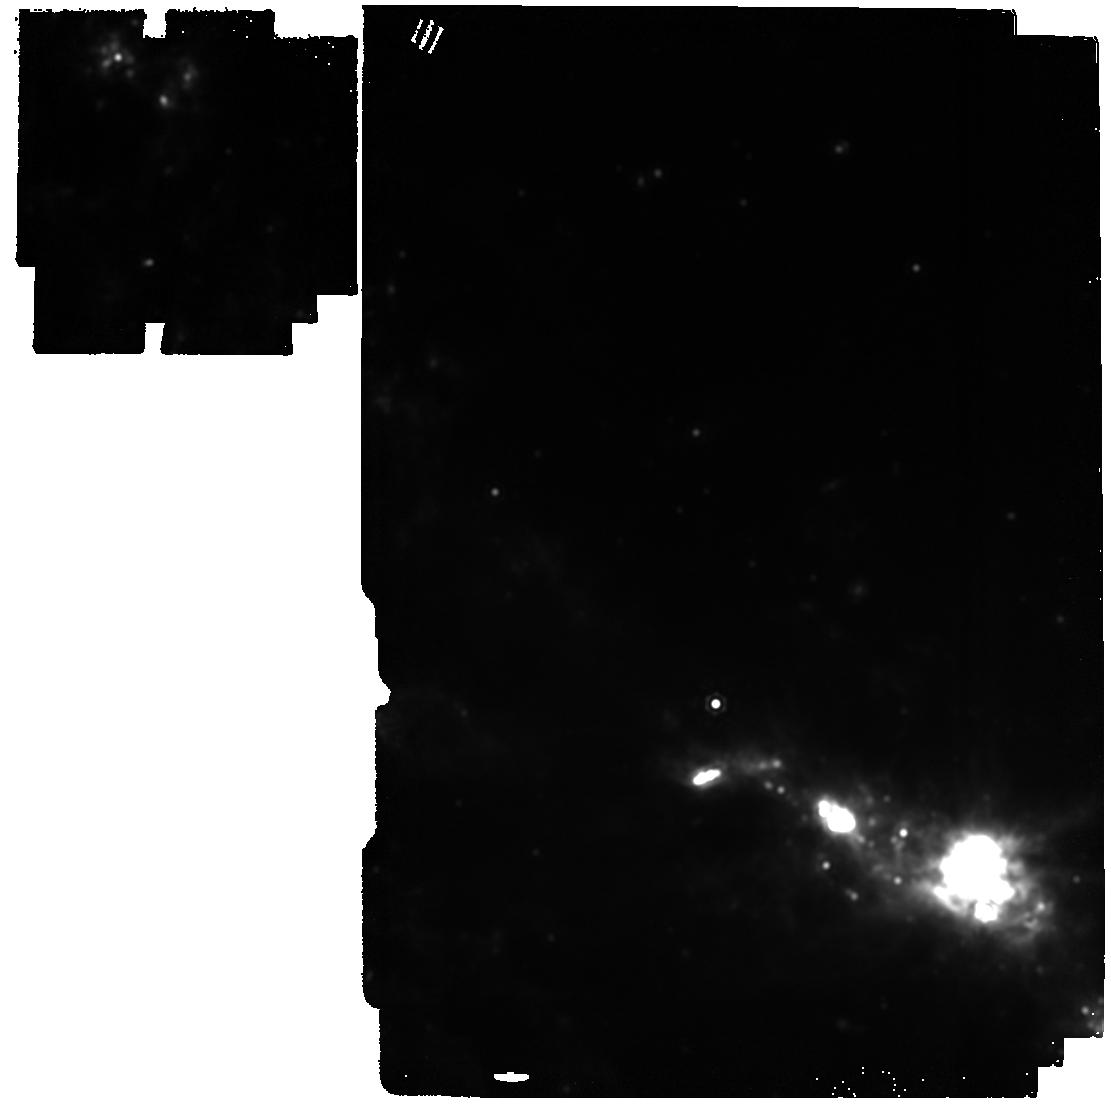
Target: SN2023ixf
Instrument: MIRI
Filter: F1800W
Exposure: 4 min
Observation ID: jw05290-o006_t001_miri_f1800w

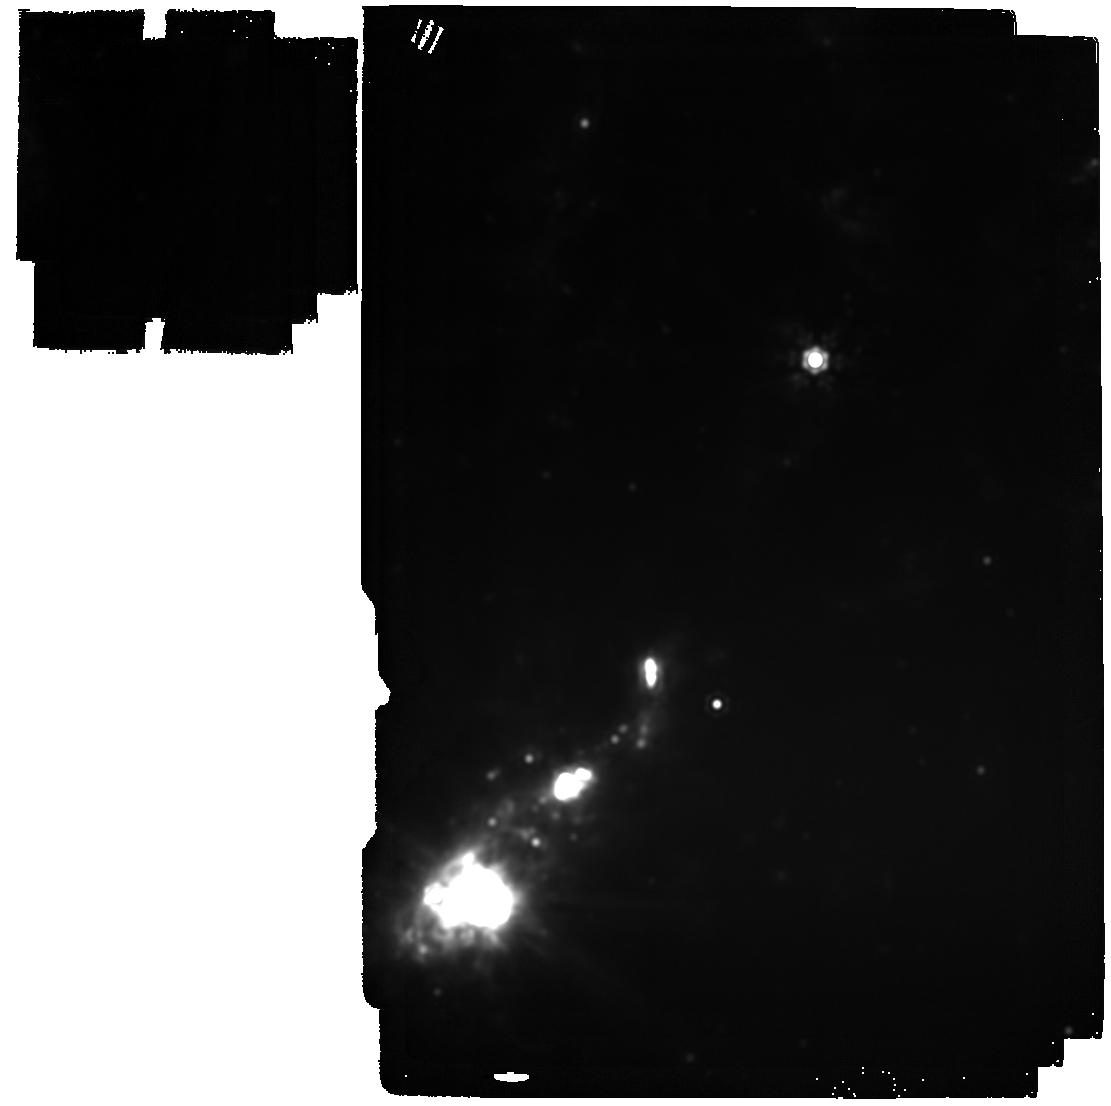
Target: SN2023ixf
Instrument: MIRI
Filter: F2100W
Exposure: 6 min
Observation ID: jw05290-o003_t001_miri_f2100w

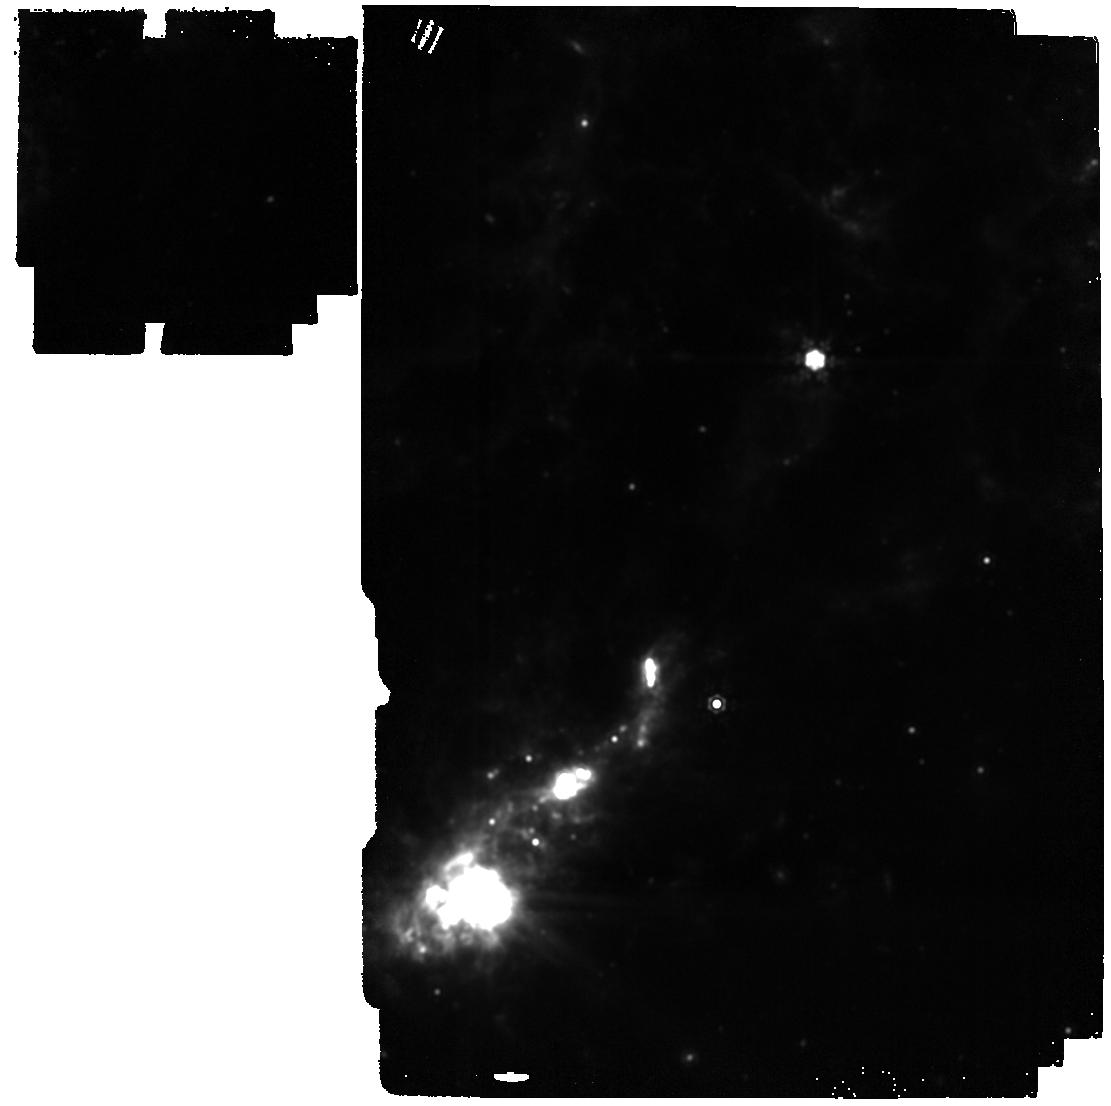
Target: SN2023ixf
Instrument: MIRI
Filter: F1500W
Exposure: 2 min
Observation ID: jw05290-o003_t001_miri_f1500w

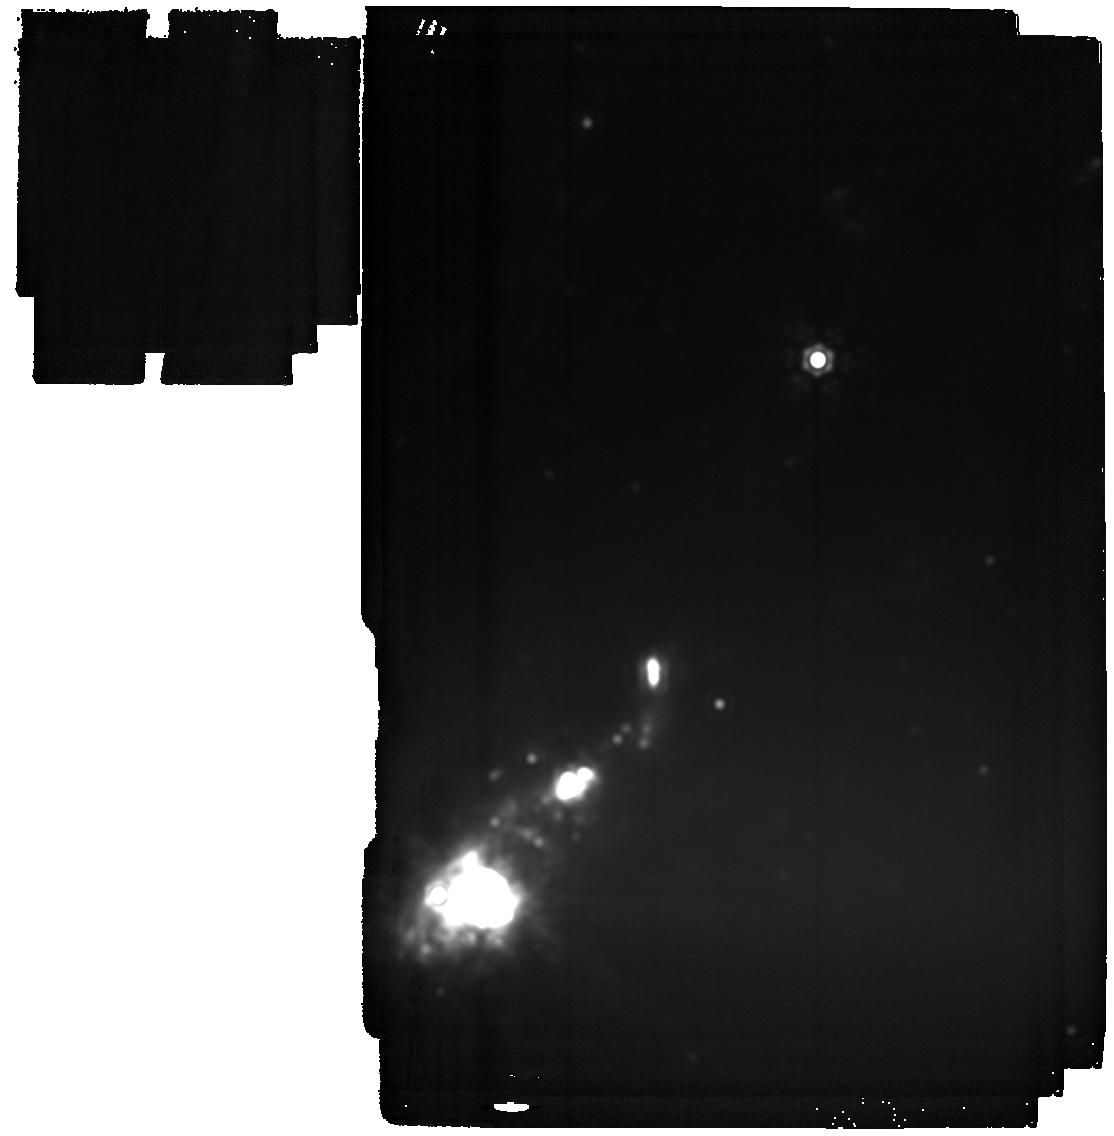
Target: SN2023ixf
Instrument: MIRI
Filter: F2550W
Exposure: 21 min
Observation ID: jw05290-o003_t001_miri_f2550w

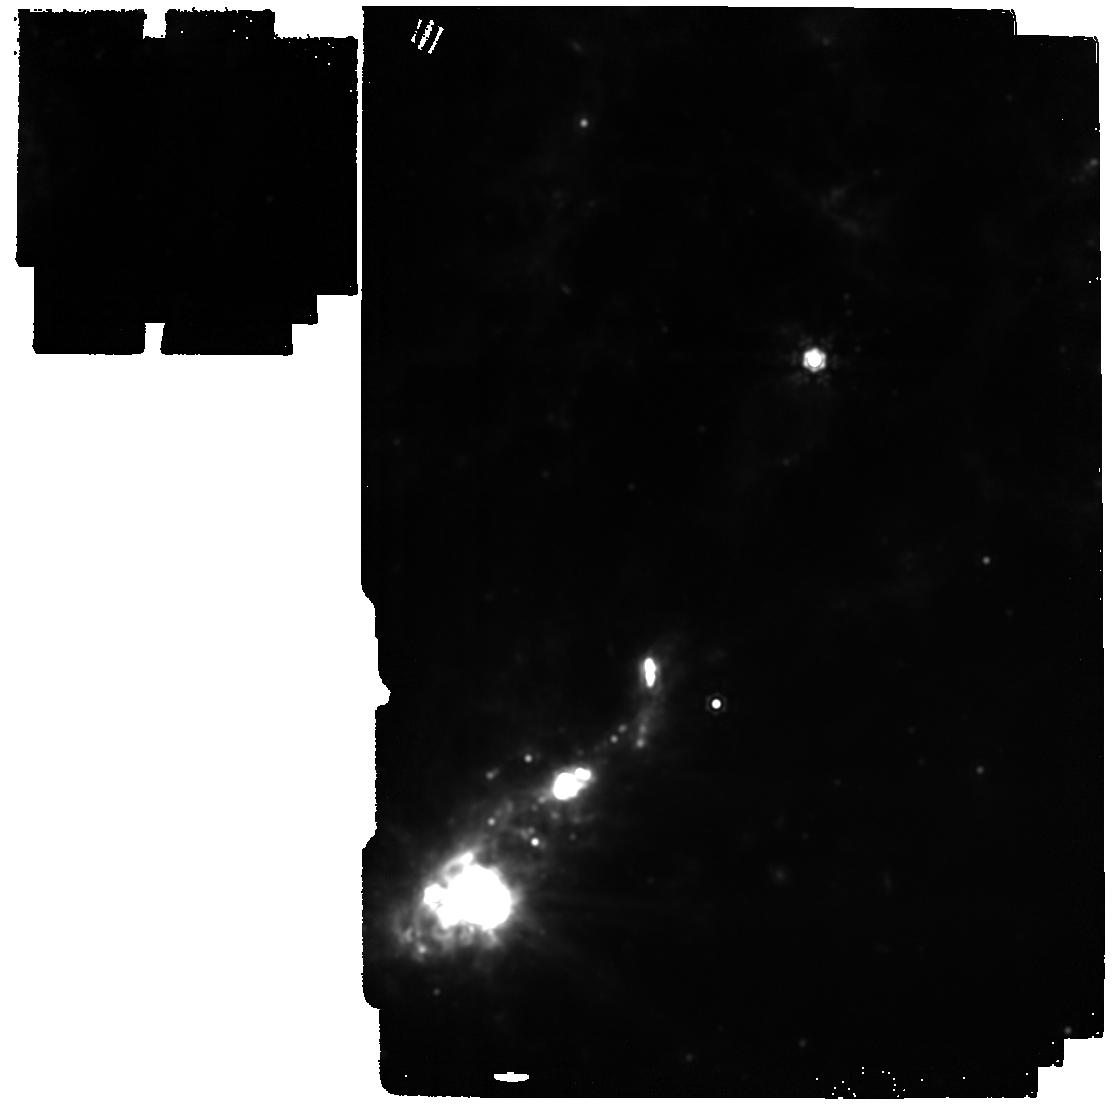
Target: SN2023ixf
Instrument: MIRI
Filter: F1800W
Exposure: 4 min
Observation ID: jw05290-o003_t001_miri_f1800w

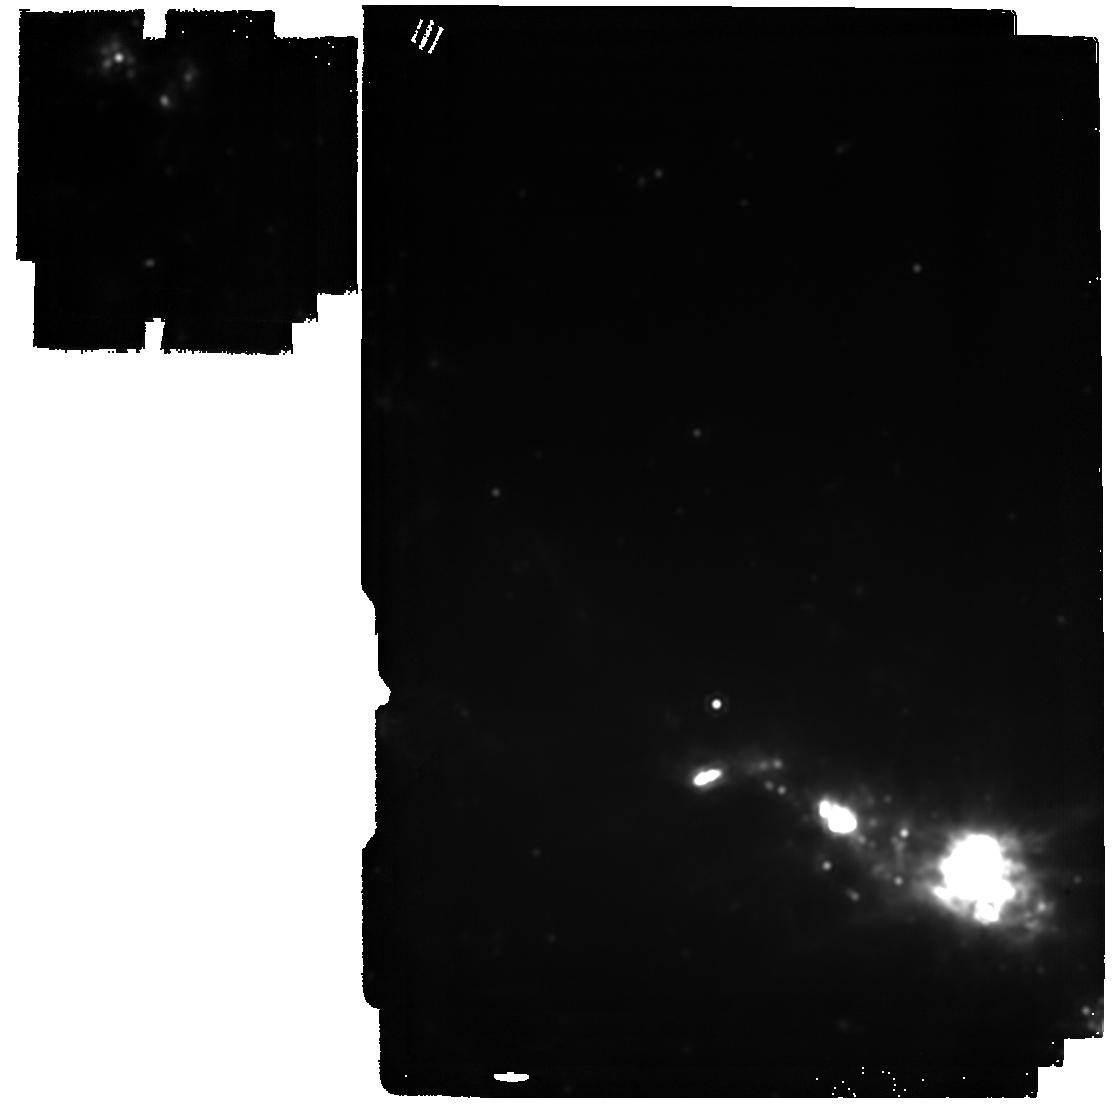
Target: SN2023ixf
Instrument: MIRI
Filter: F2100W
Exposure: 6 min
Observation ID: jw05290-o006_t001_miri_f2100w

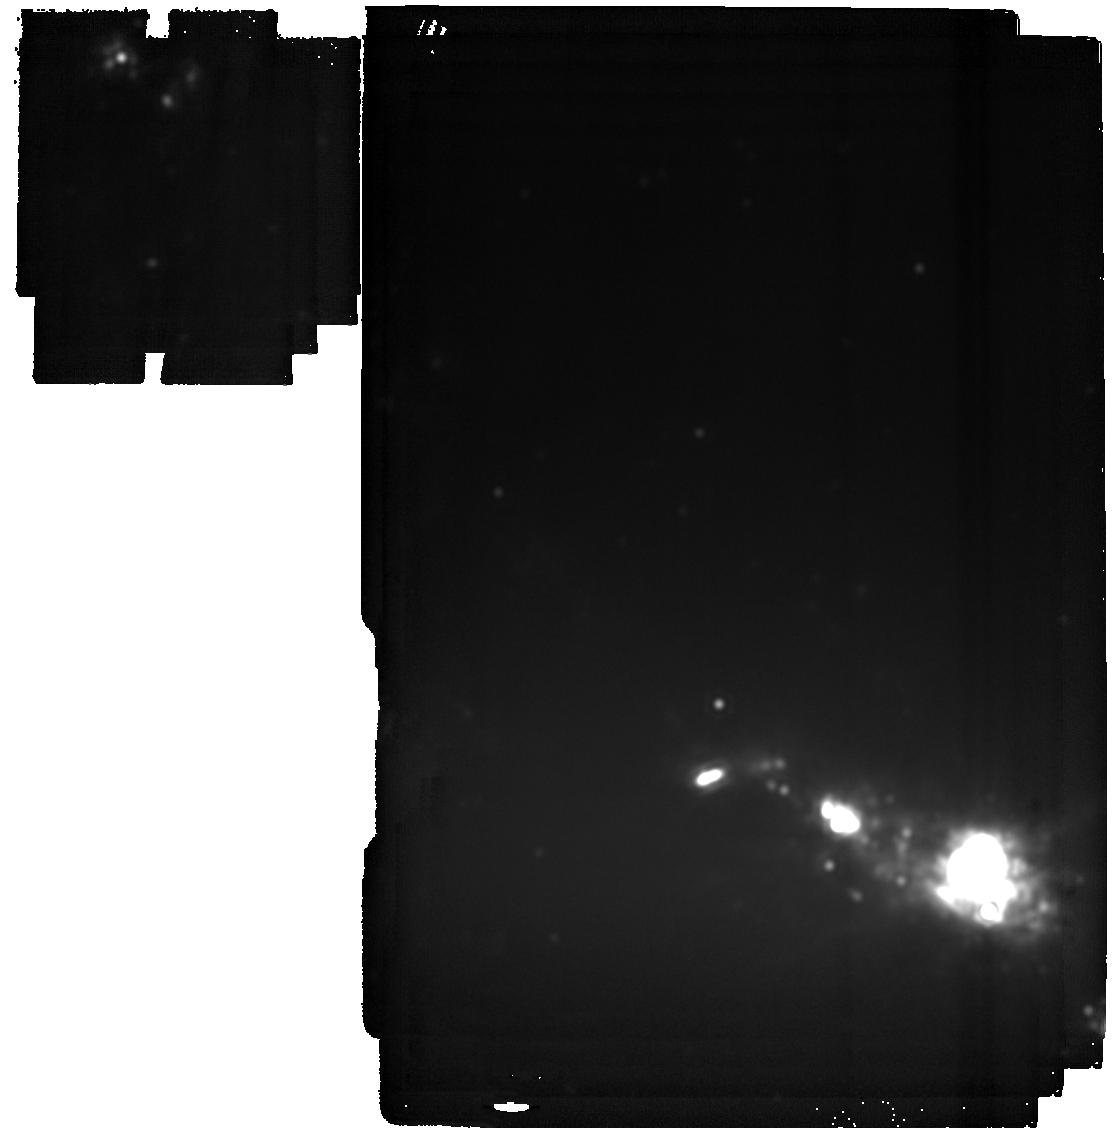
Target: SN2023ixf
Instrument: MIRI
Filter: F2550W
Exposure: 21 min
Observation ID: jw05290-o006_t001_miri_f2550w

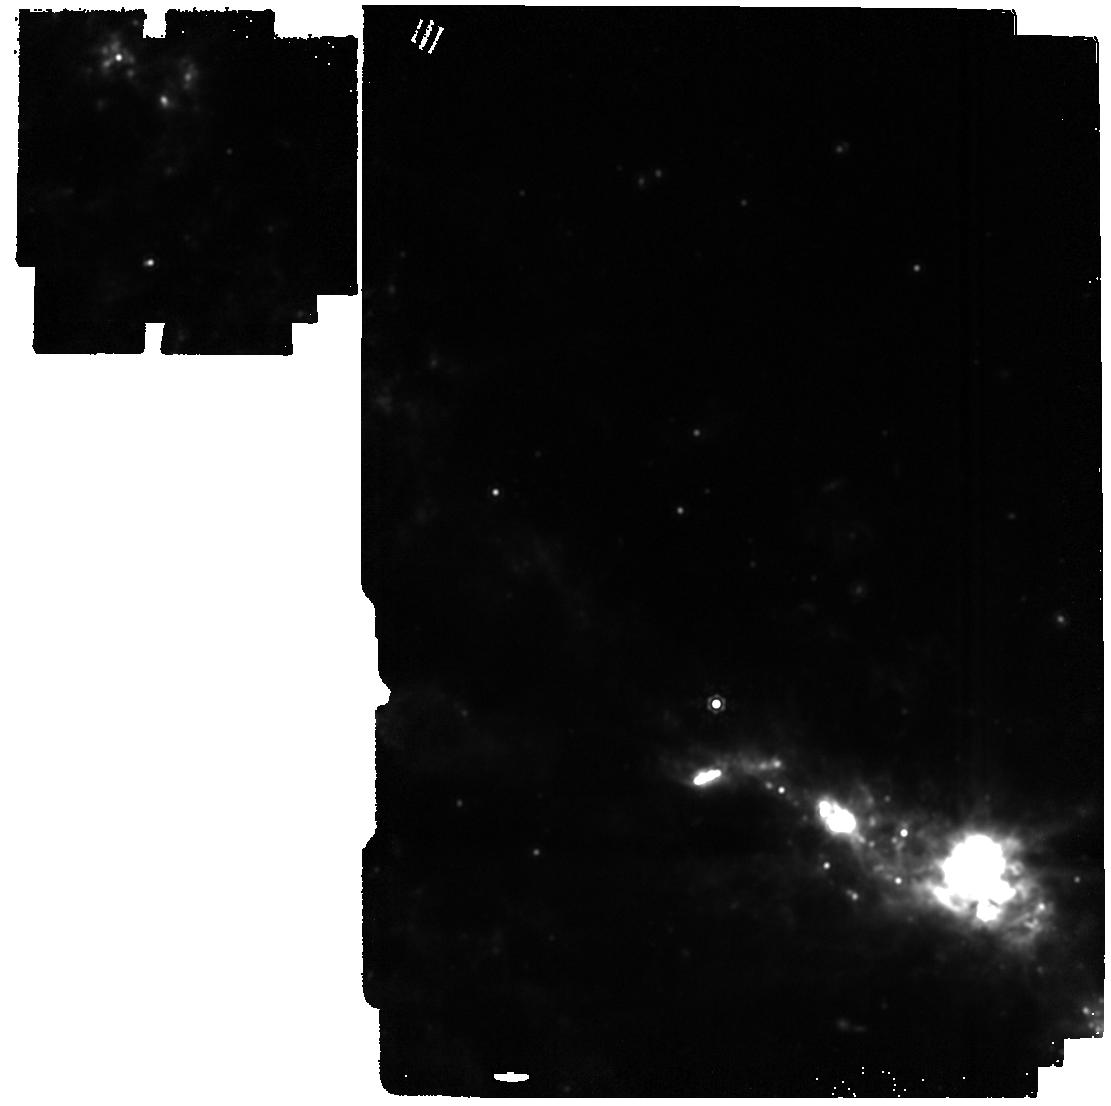
Target: SN2023ixf
Instrument: MIRI
Filter: F1500W
Exposure: 2 min
Observation ID: jw05290-o006_t001_miri_f1500w

Building the Legacy of Supernova 2023ixf: How Does Molecule Formation Lead to Dust? (PI: Ashall, Chris)

Core collapse supernovae (SNe) with hydrogen-rich envelopes, aka Type II SNe (SNe II), are the most common stellar explosions in the Universe. They are the main producers of heavy elements, and produce significant amounts of dust. Thus, the study of these cosmic explosions probes the chemical evolution of the universe, sheds light on the composition of dust in our solar system, and ultimately the genesis of life. Despite the prevalence of SNe II, their exact role as dust producers is poorly understood. Molecules (e.g. CO and SiO) have been observed in the in the ejecta that form dust. These molecules determine which elements are present in interstellar gas and which are tied up in cosmic dust. To make progress in understanding the role of SNe II in dust formation, we must observe nearby SN from days to years after explosion. Here, we request 20.0 hours of time to observe the closest SN II in JWSTs lifetime, SN 2023ixf. Data will be obtained at four epochs from 500-1500 d past explosion. Allowing us to determine, i) How molecule formation leads to dust formation? and ii) When, what kind, and how much dust is produced in the ejecta? With a spectroscopic time series of data, for the first time, we can use molecules to trace the physical conditions throughout the epochs of dust formation, along with the composition of the dust. JWST spectra will reveal the pathway from molecules to dust in a way which was not previously possible. Finally, the data presented here will contribute an important part of the SN 2023ixf legacy dataset which will be used for decades to come.